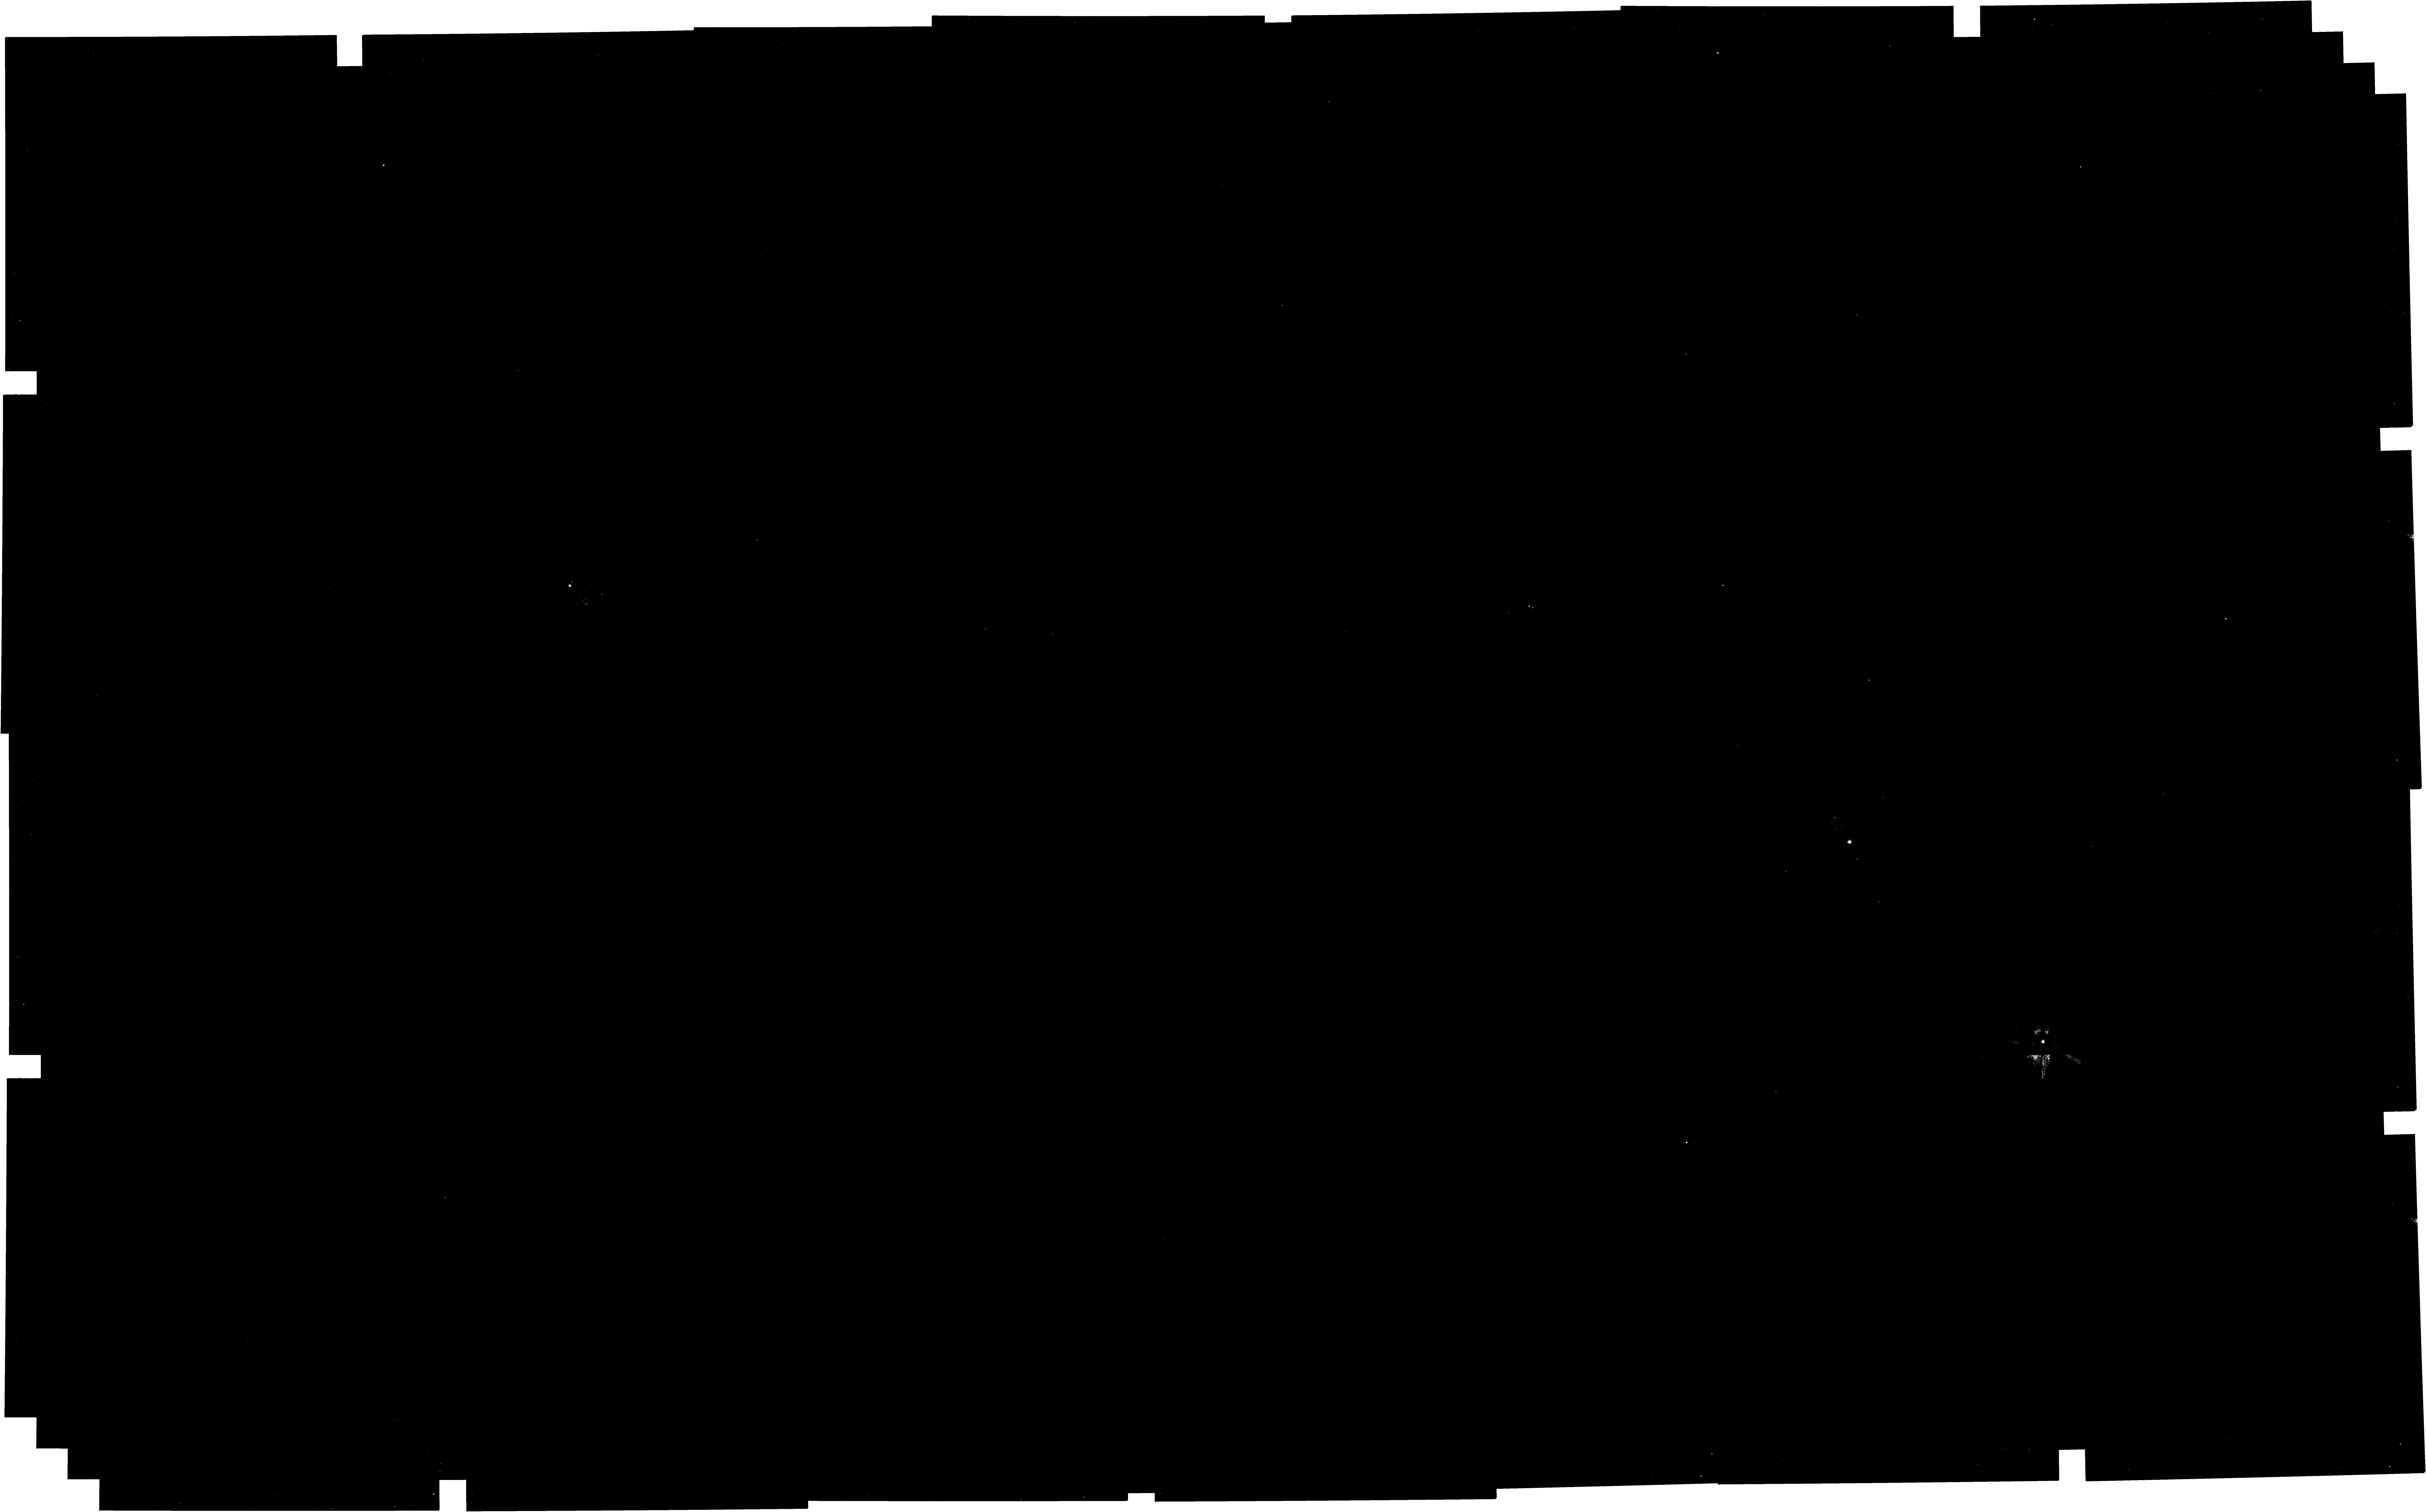
Target: NGC2244_core
Instrument: NIRCAM
Filter: F182M
Exposure: 1.1 h
Observation ID: jw04545-o001_t001_nircam_clear-f182m

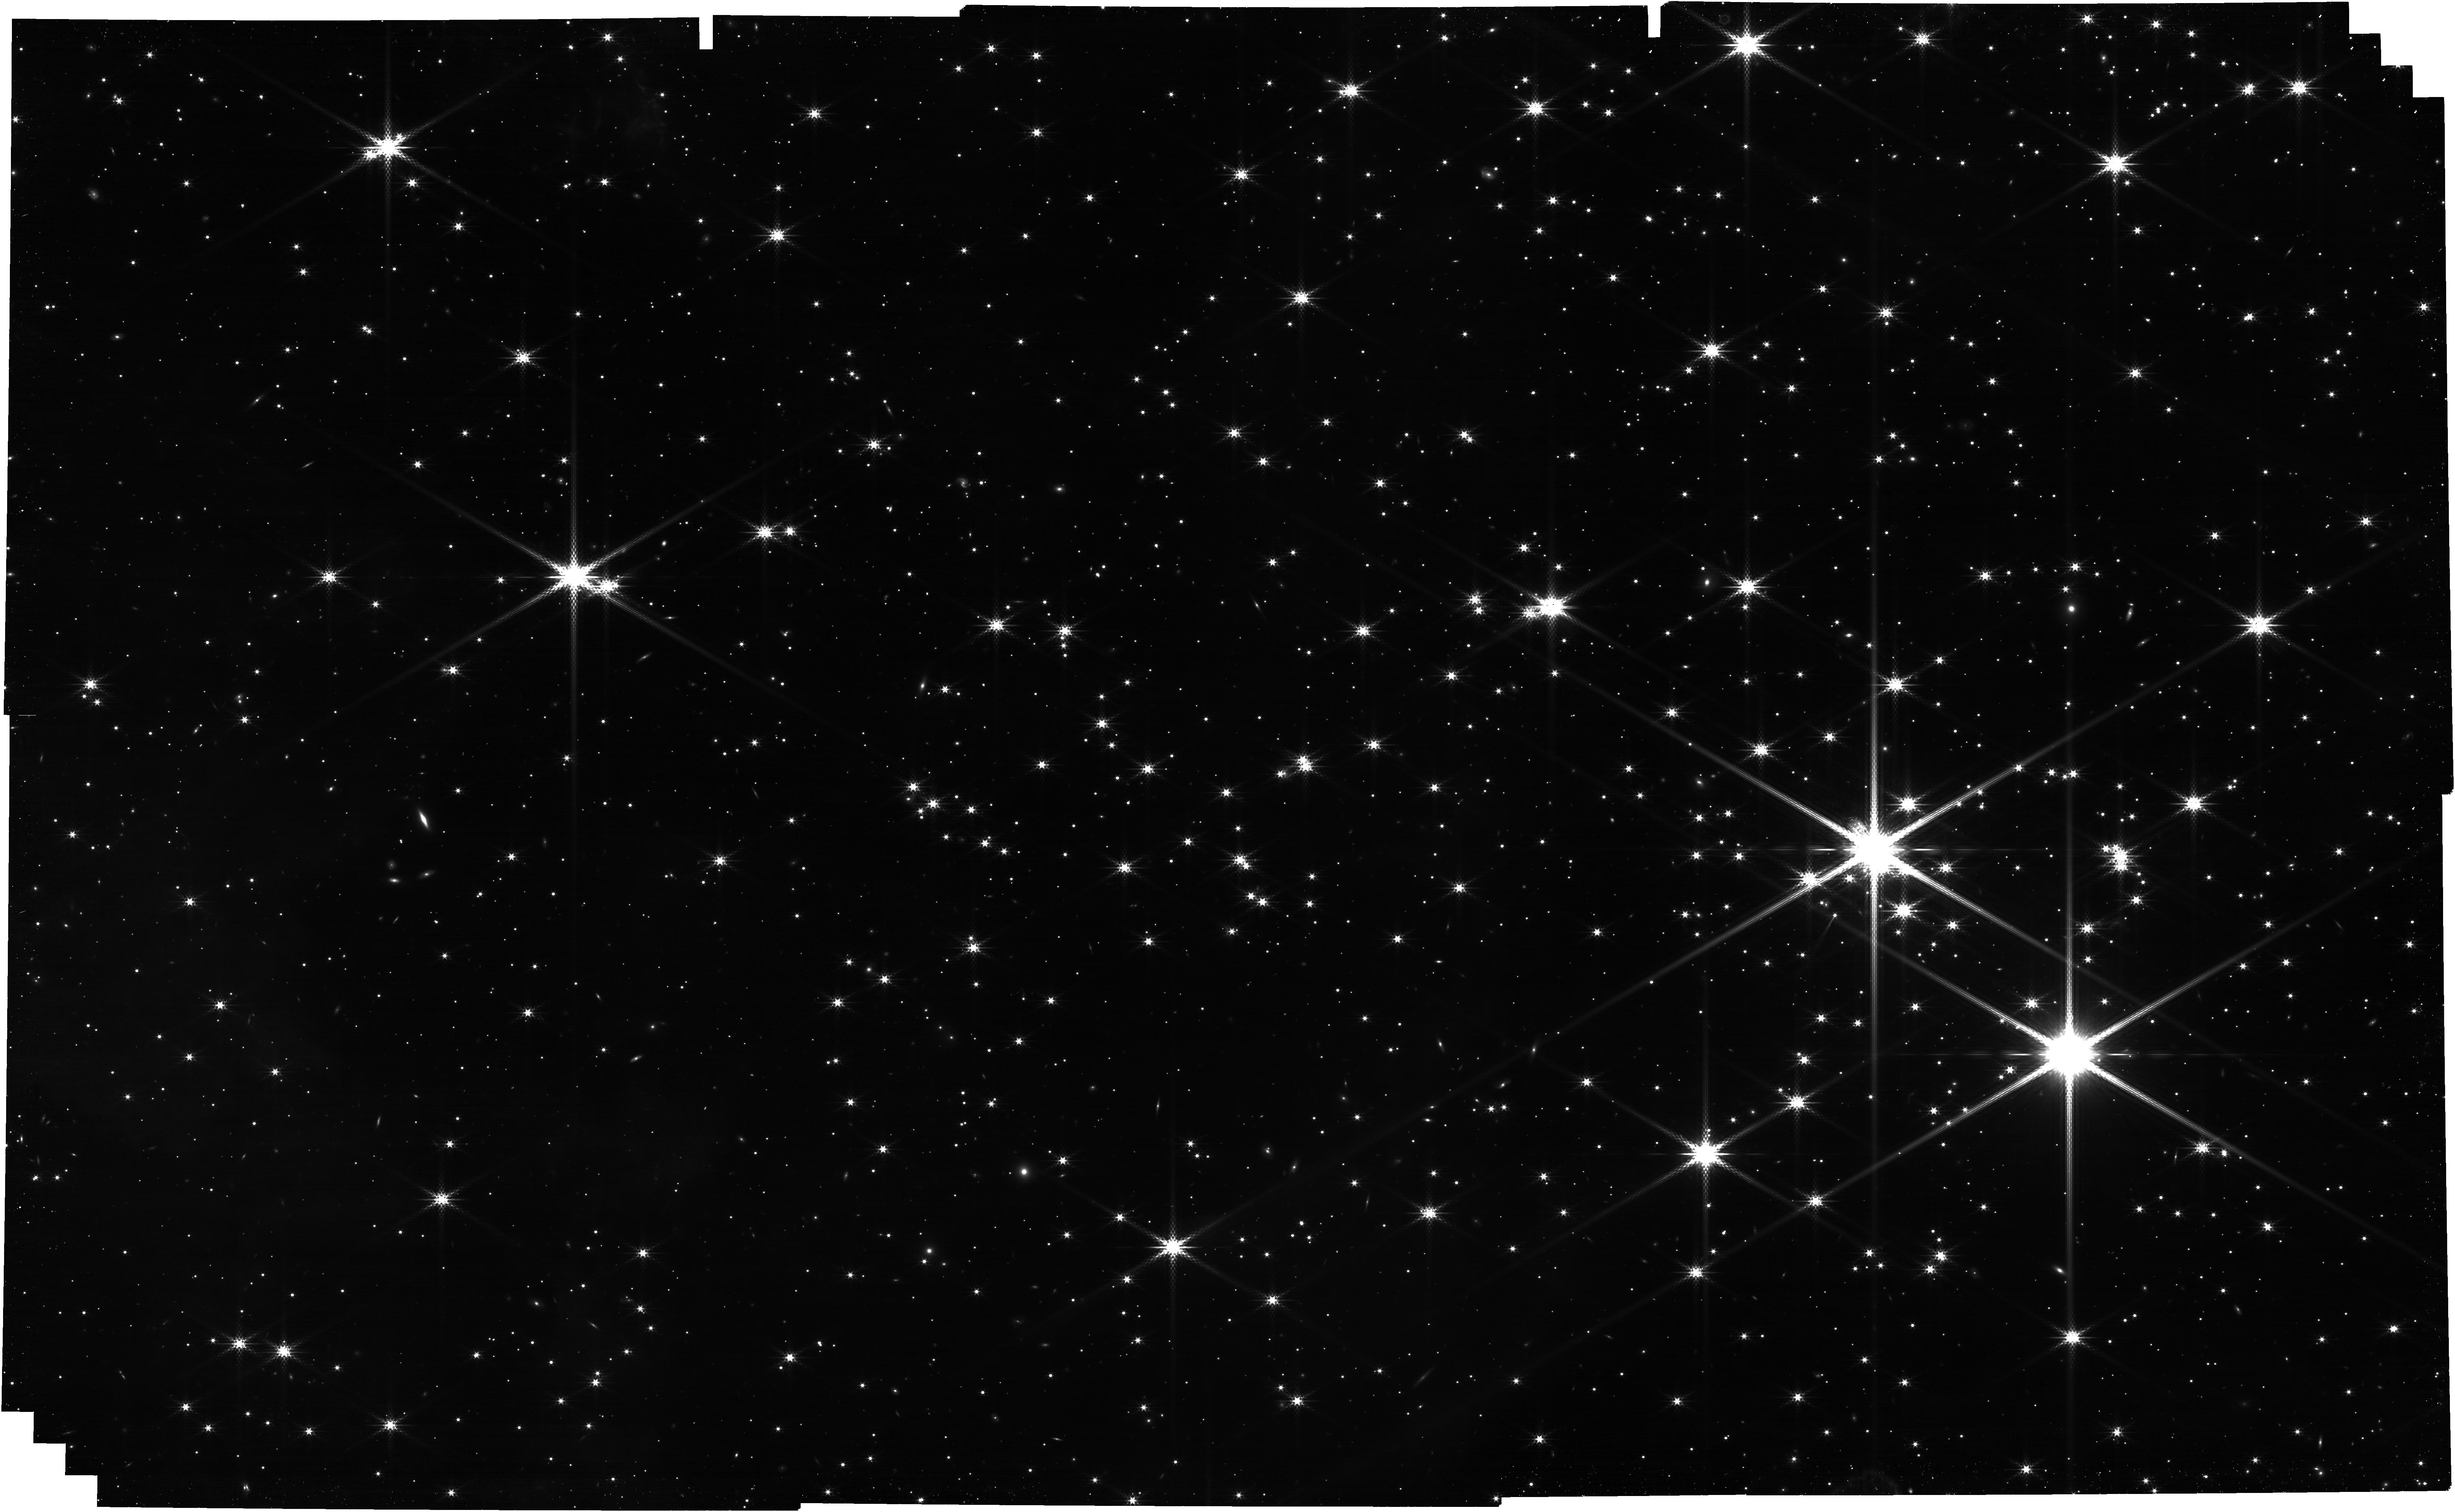
Target: NGC2244_core
Instrument: NIRCAM
Filter: F360M
Exposure: 1.1 h
Observation ID: jw04545-o001_t001_nircam_clear-f360m

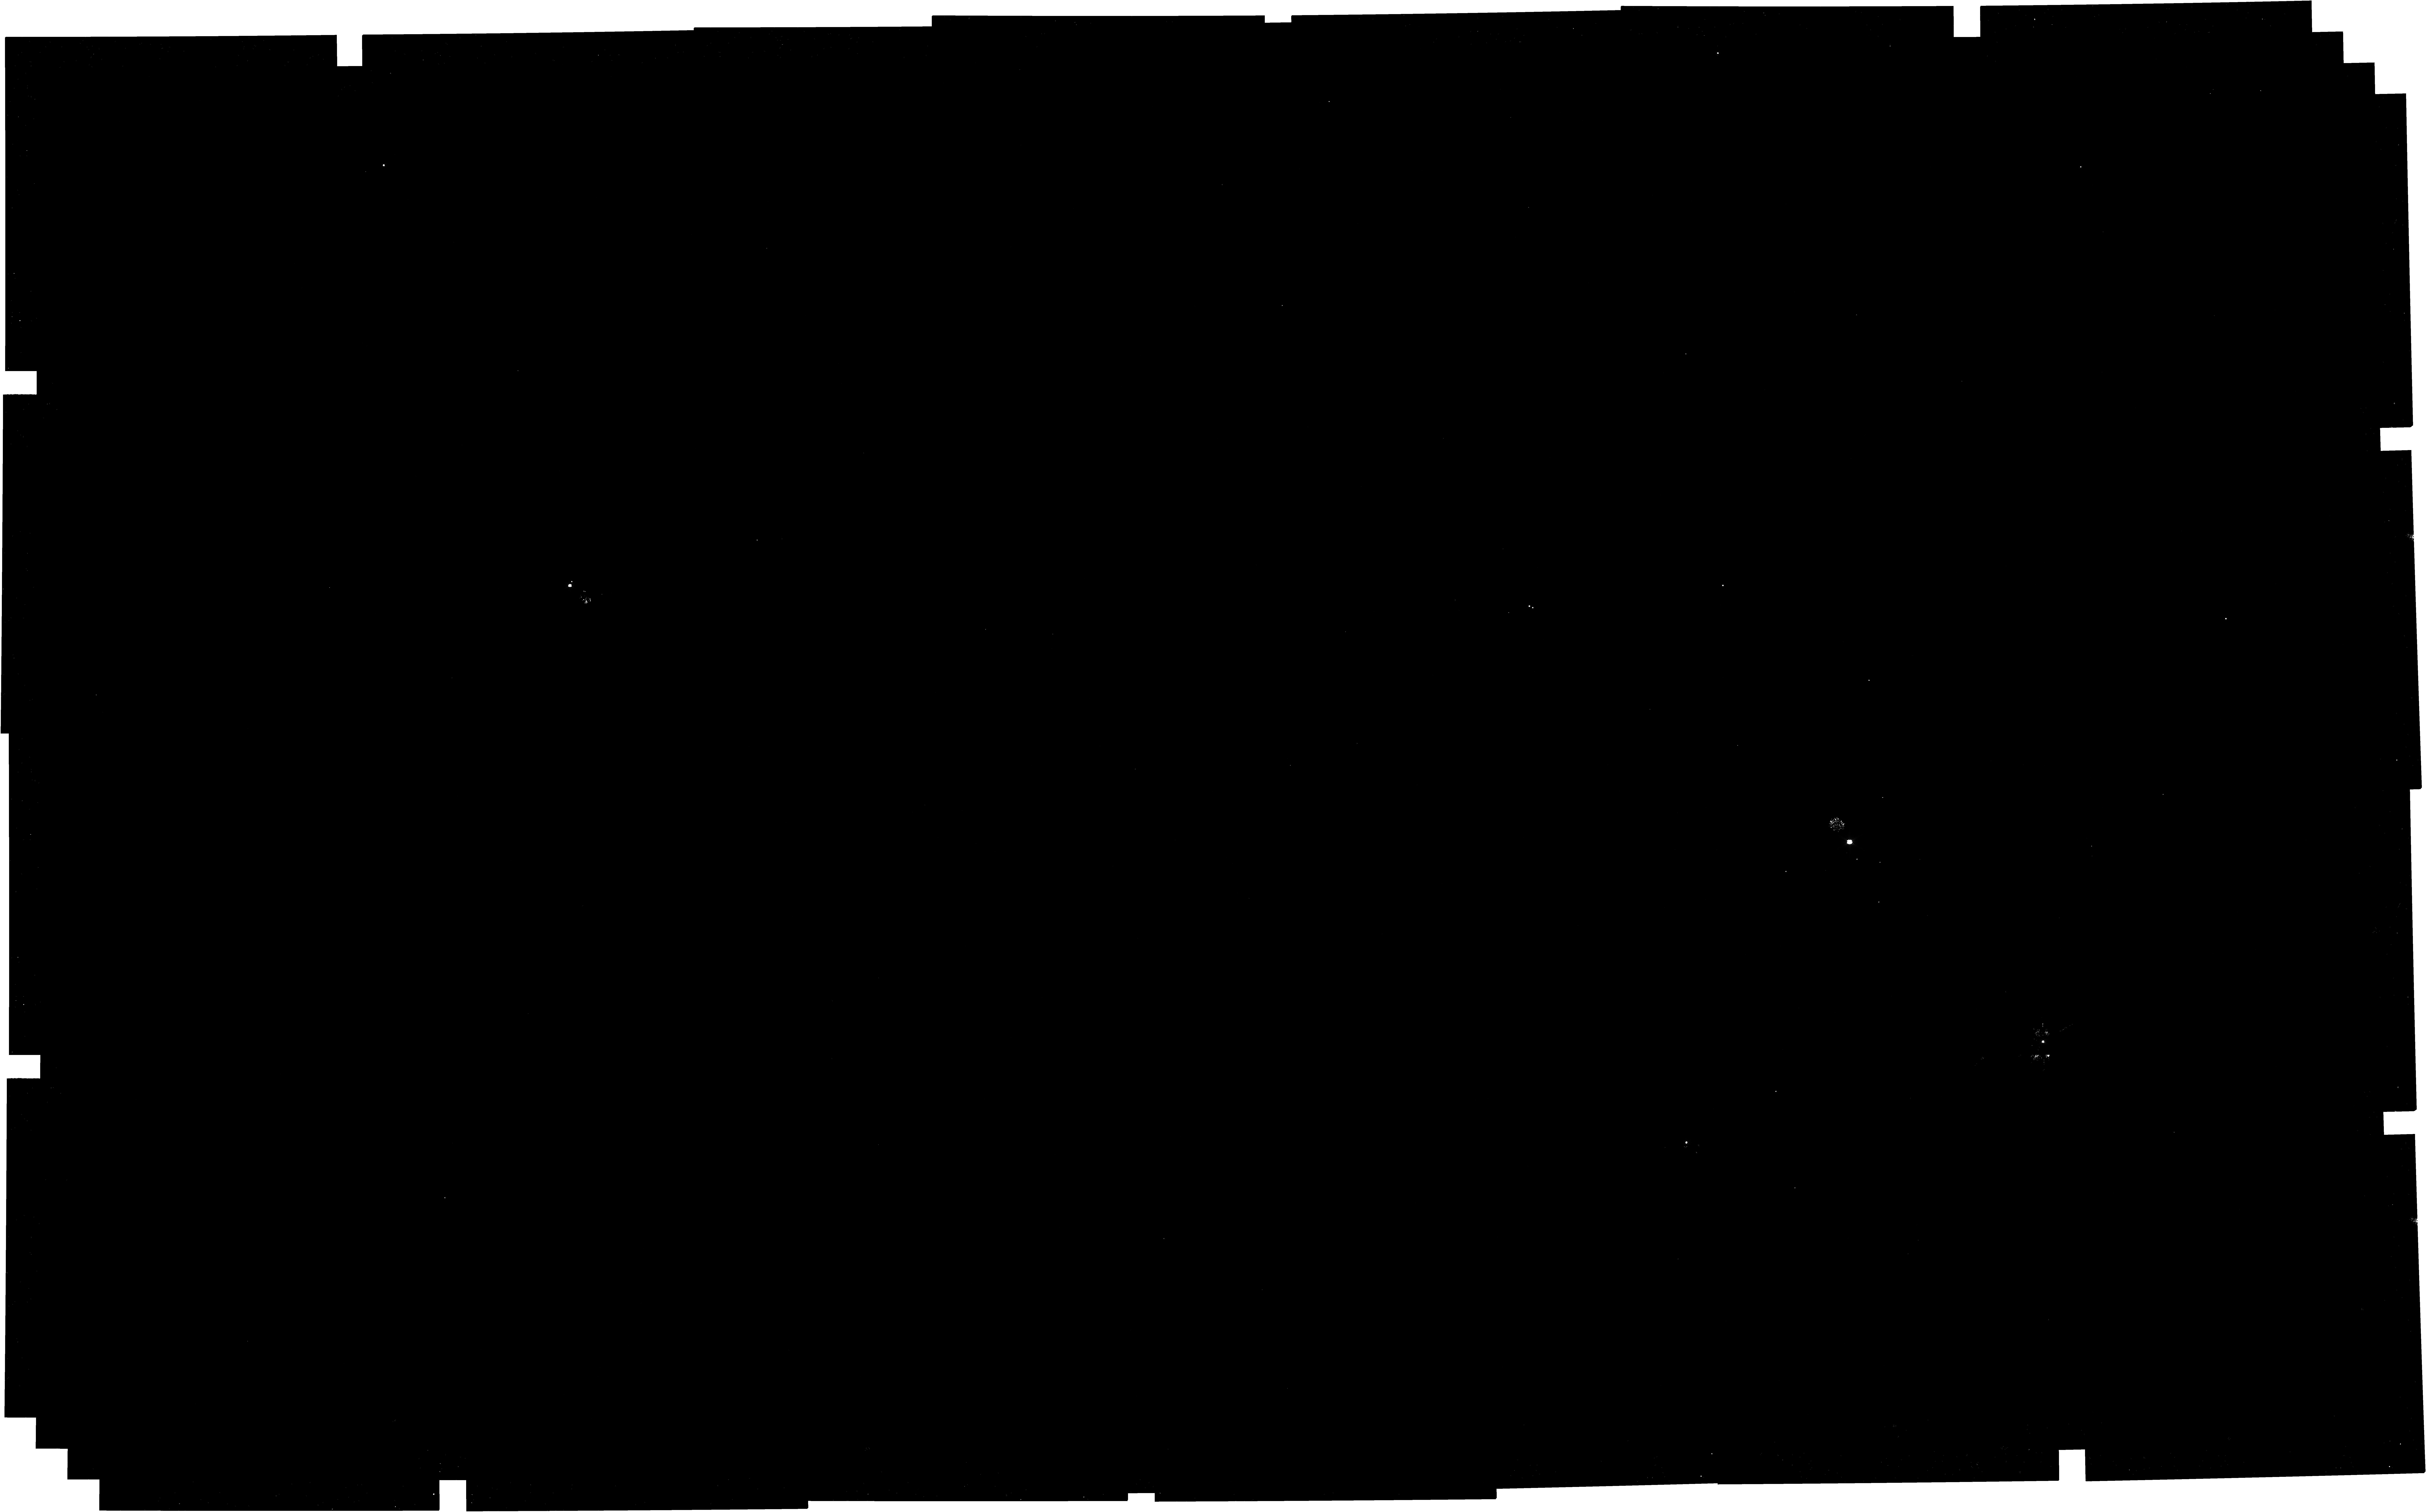
Target: NGC2244_core
Instrument: NIRCAM
Filter: F115W
Exposure: 1.1 h
Observation ID: jw04545-o001_t001_nircam_clear-f115w

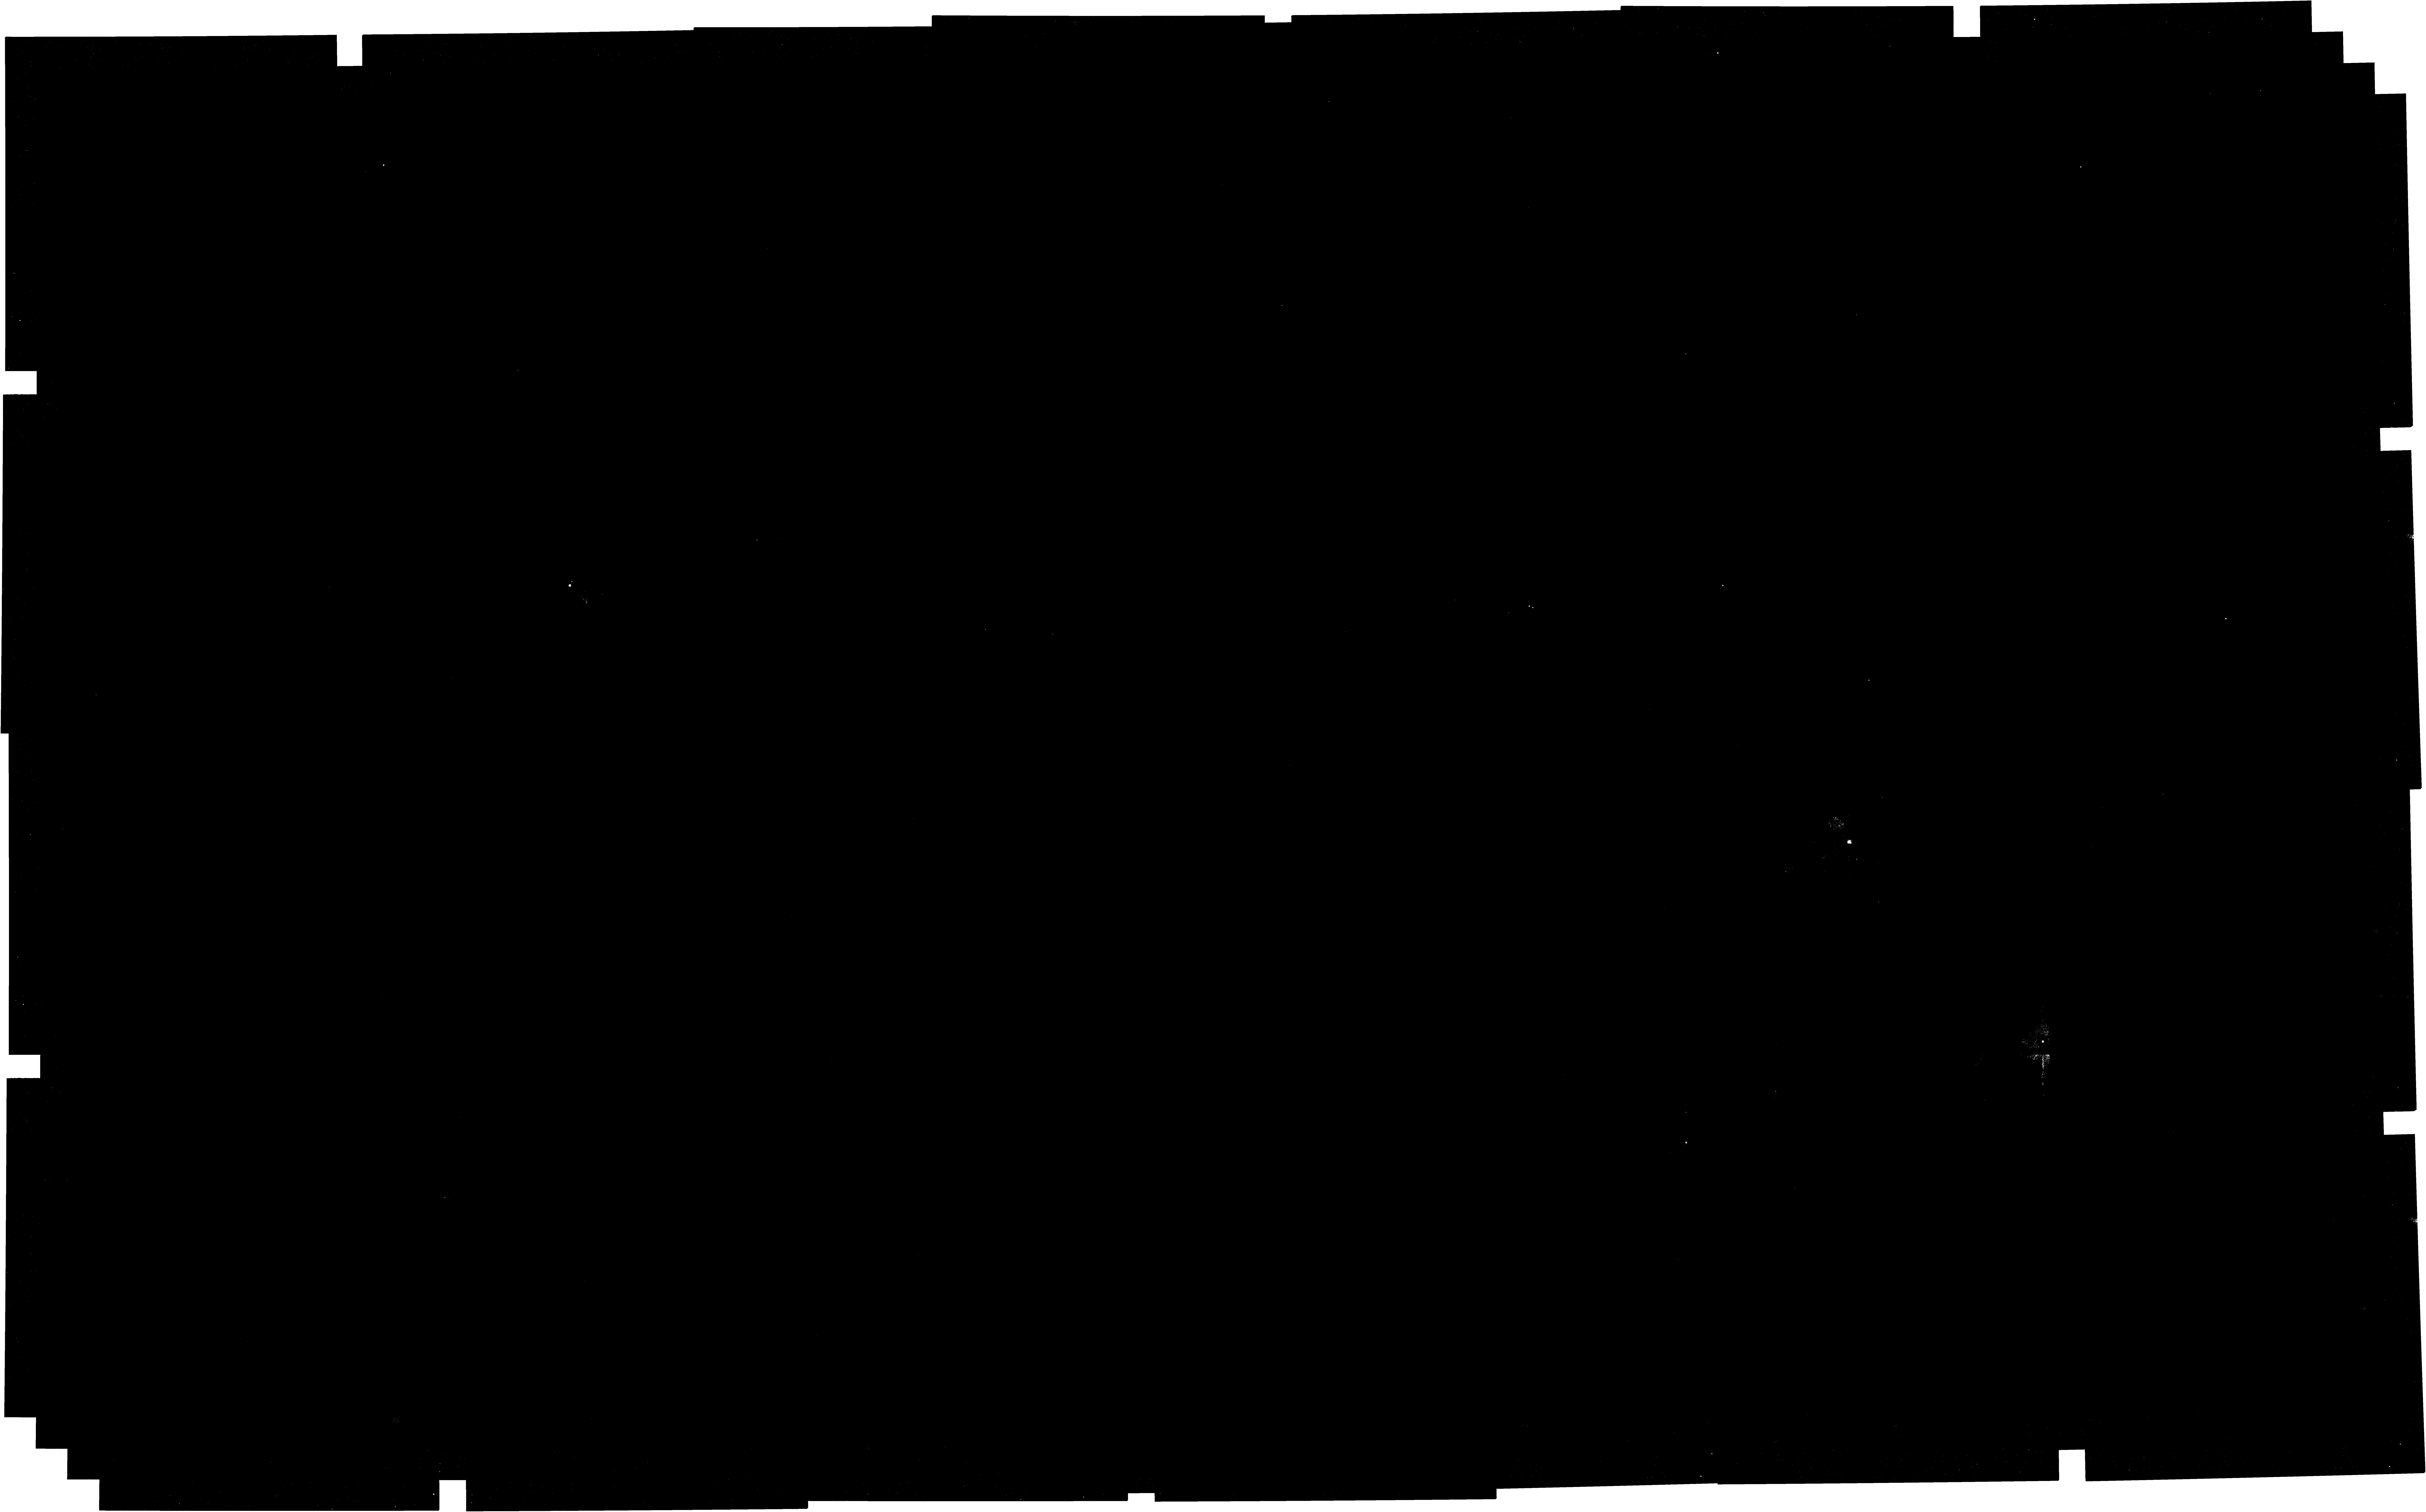
Target: NGC2244_core
Instrument: NIRCAM
Filter: F140M
Exposure: 2.3 h
Observation ID: jw04545-o001_t001_nircam_clear-f140m

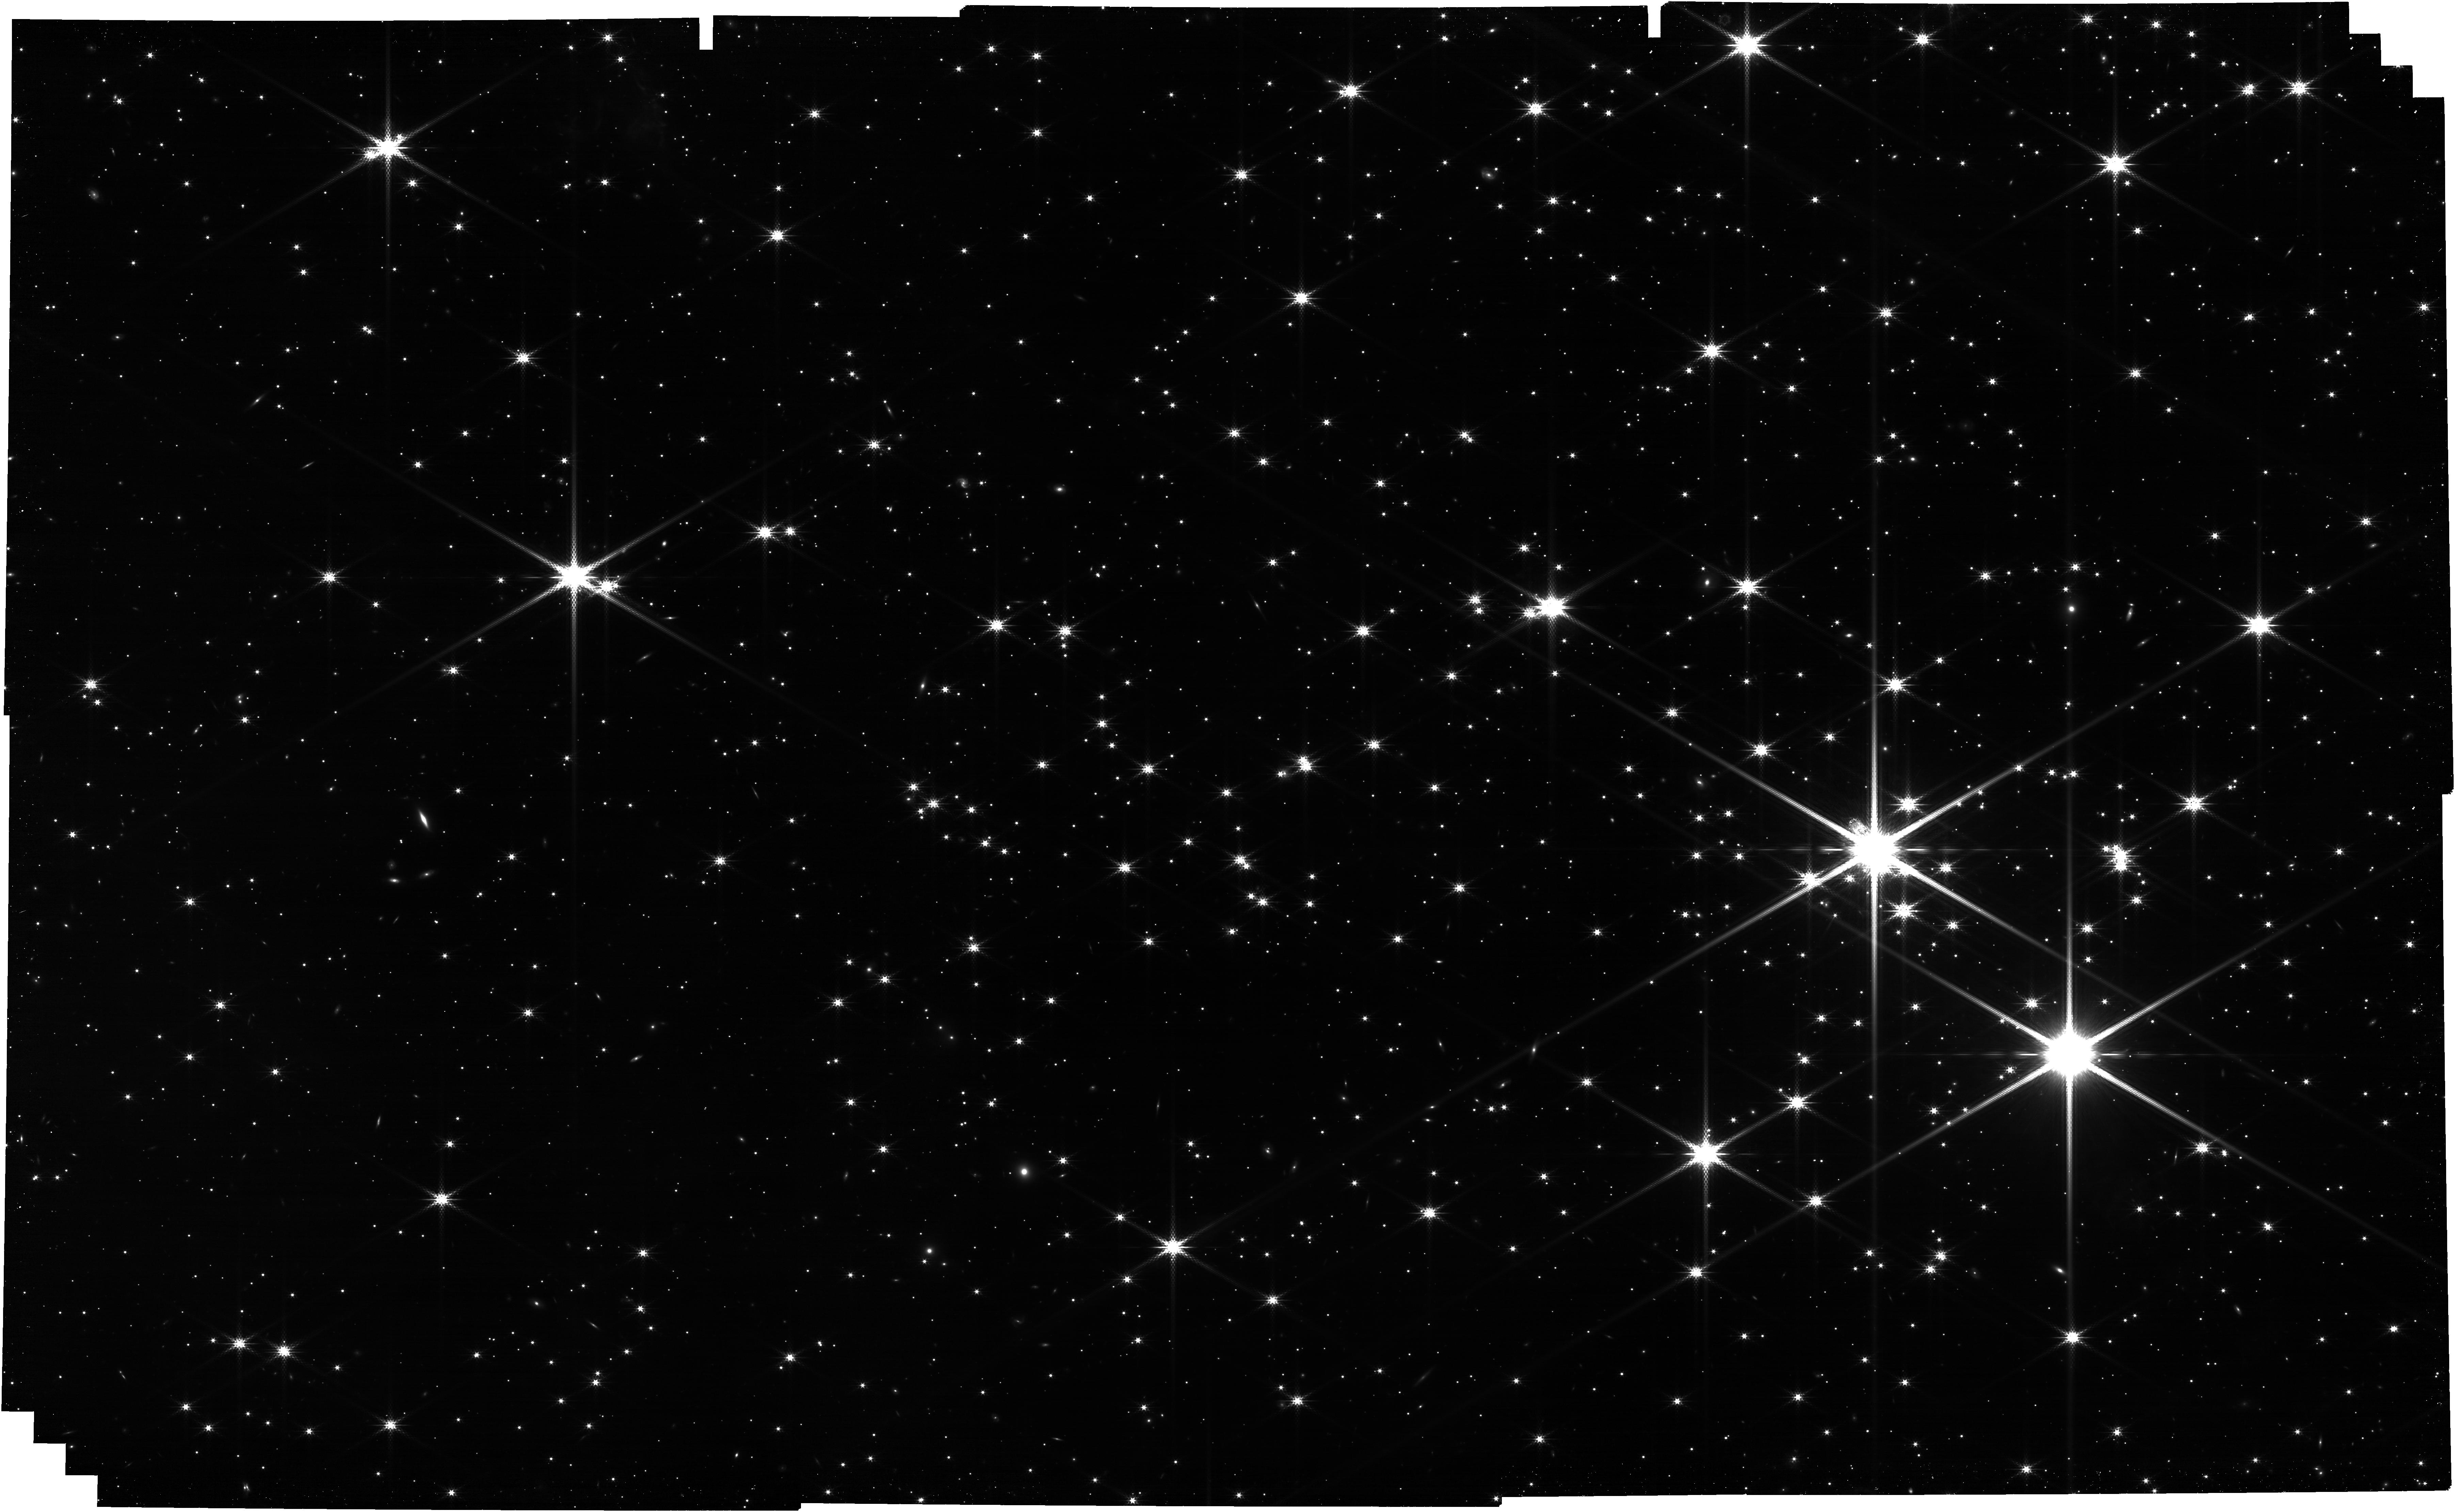
Target: NGC2244_core
Instrument: NIRCAM
Filter: F300M
Exposure: 1.1 h
Observation ID: jw04545-o001_t001_nircam_clear-f300m

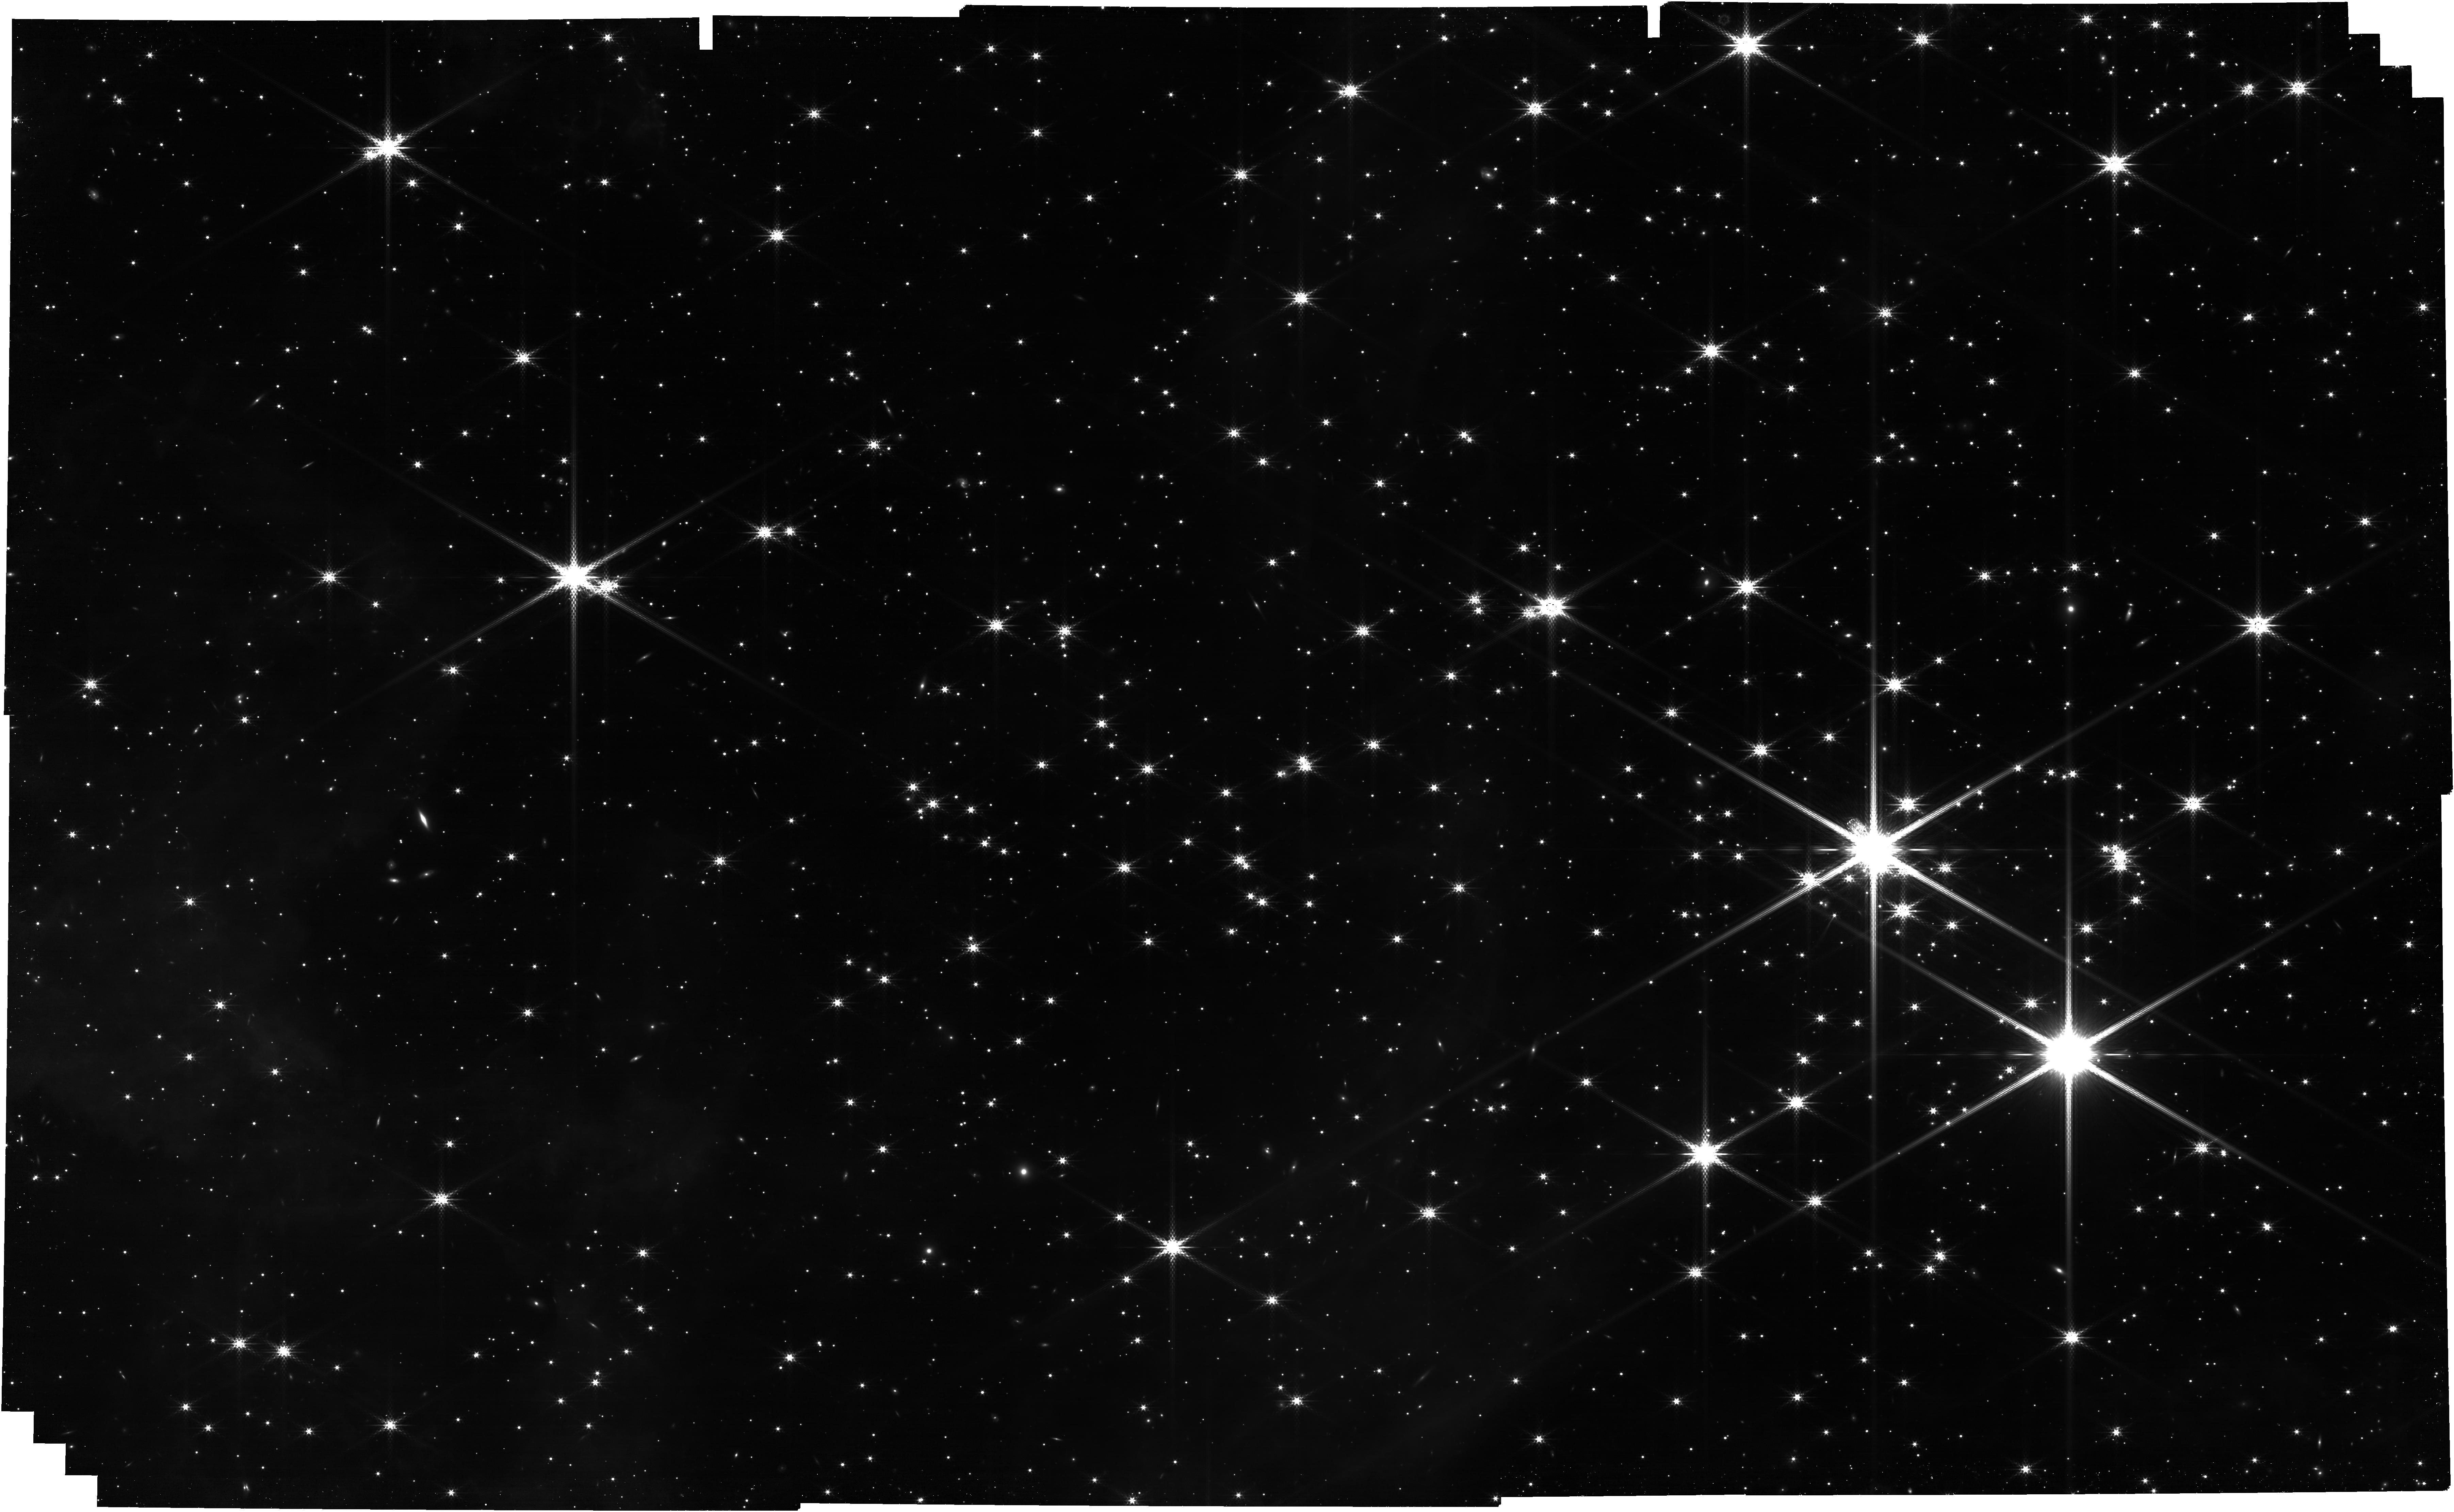
Target: NGC2244_core
Instrument: NIRCAM
Filter: F335M
Exposure: 2.3 h
Observation ID: jw04545-o001_t001_nircam_clear-f335m

Brown dwarfs & free-floating planetary mass objects in the Rosette Nebula: imaging (PI: McCaughrean, Mark J.)

In this programme, we will obtain a census of Planetary Mass Objects (PMOs) in the core of the low density star-forming cluster, NGC 2244, at the centre of the Rosette Nebula. To achieve this we will obtain deep NIRCam observations in 8 photometric filters (F115W, F140M, F162M, F182M, F300M, F335M, F360M, and F444W), which give us access to the effective temperature, dust extinction, circumstellar disk excess emission, and photometric indices sensitive to both H2O and CH4. These observations will be complete down to a limiting mass of 1MJup and will probe the very bottom of the initial mass function (IMF). The goal of this programme is to establish how local stellar density affects the abundance of PMOs in contrast to our ongoing GTO programme on the much denser Orion Nebula and Trapezium Cluster, and other young clusters being observed with JWST. Version 1: 2023-06-28